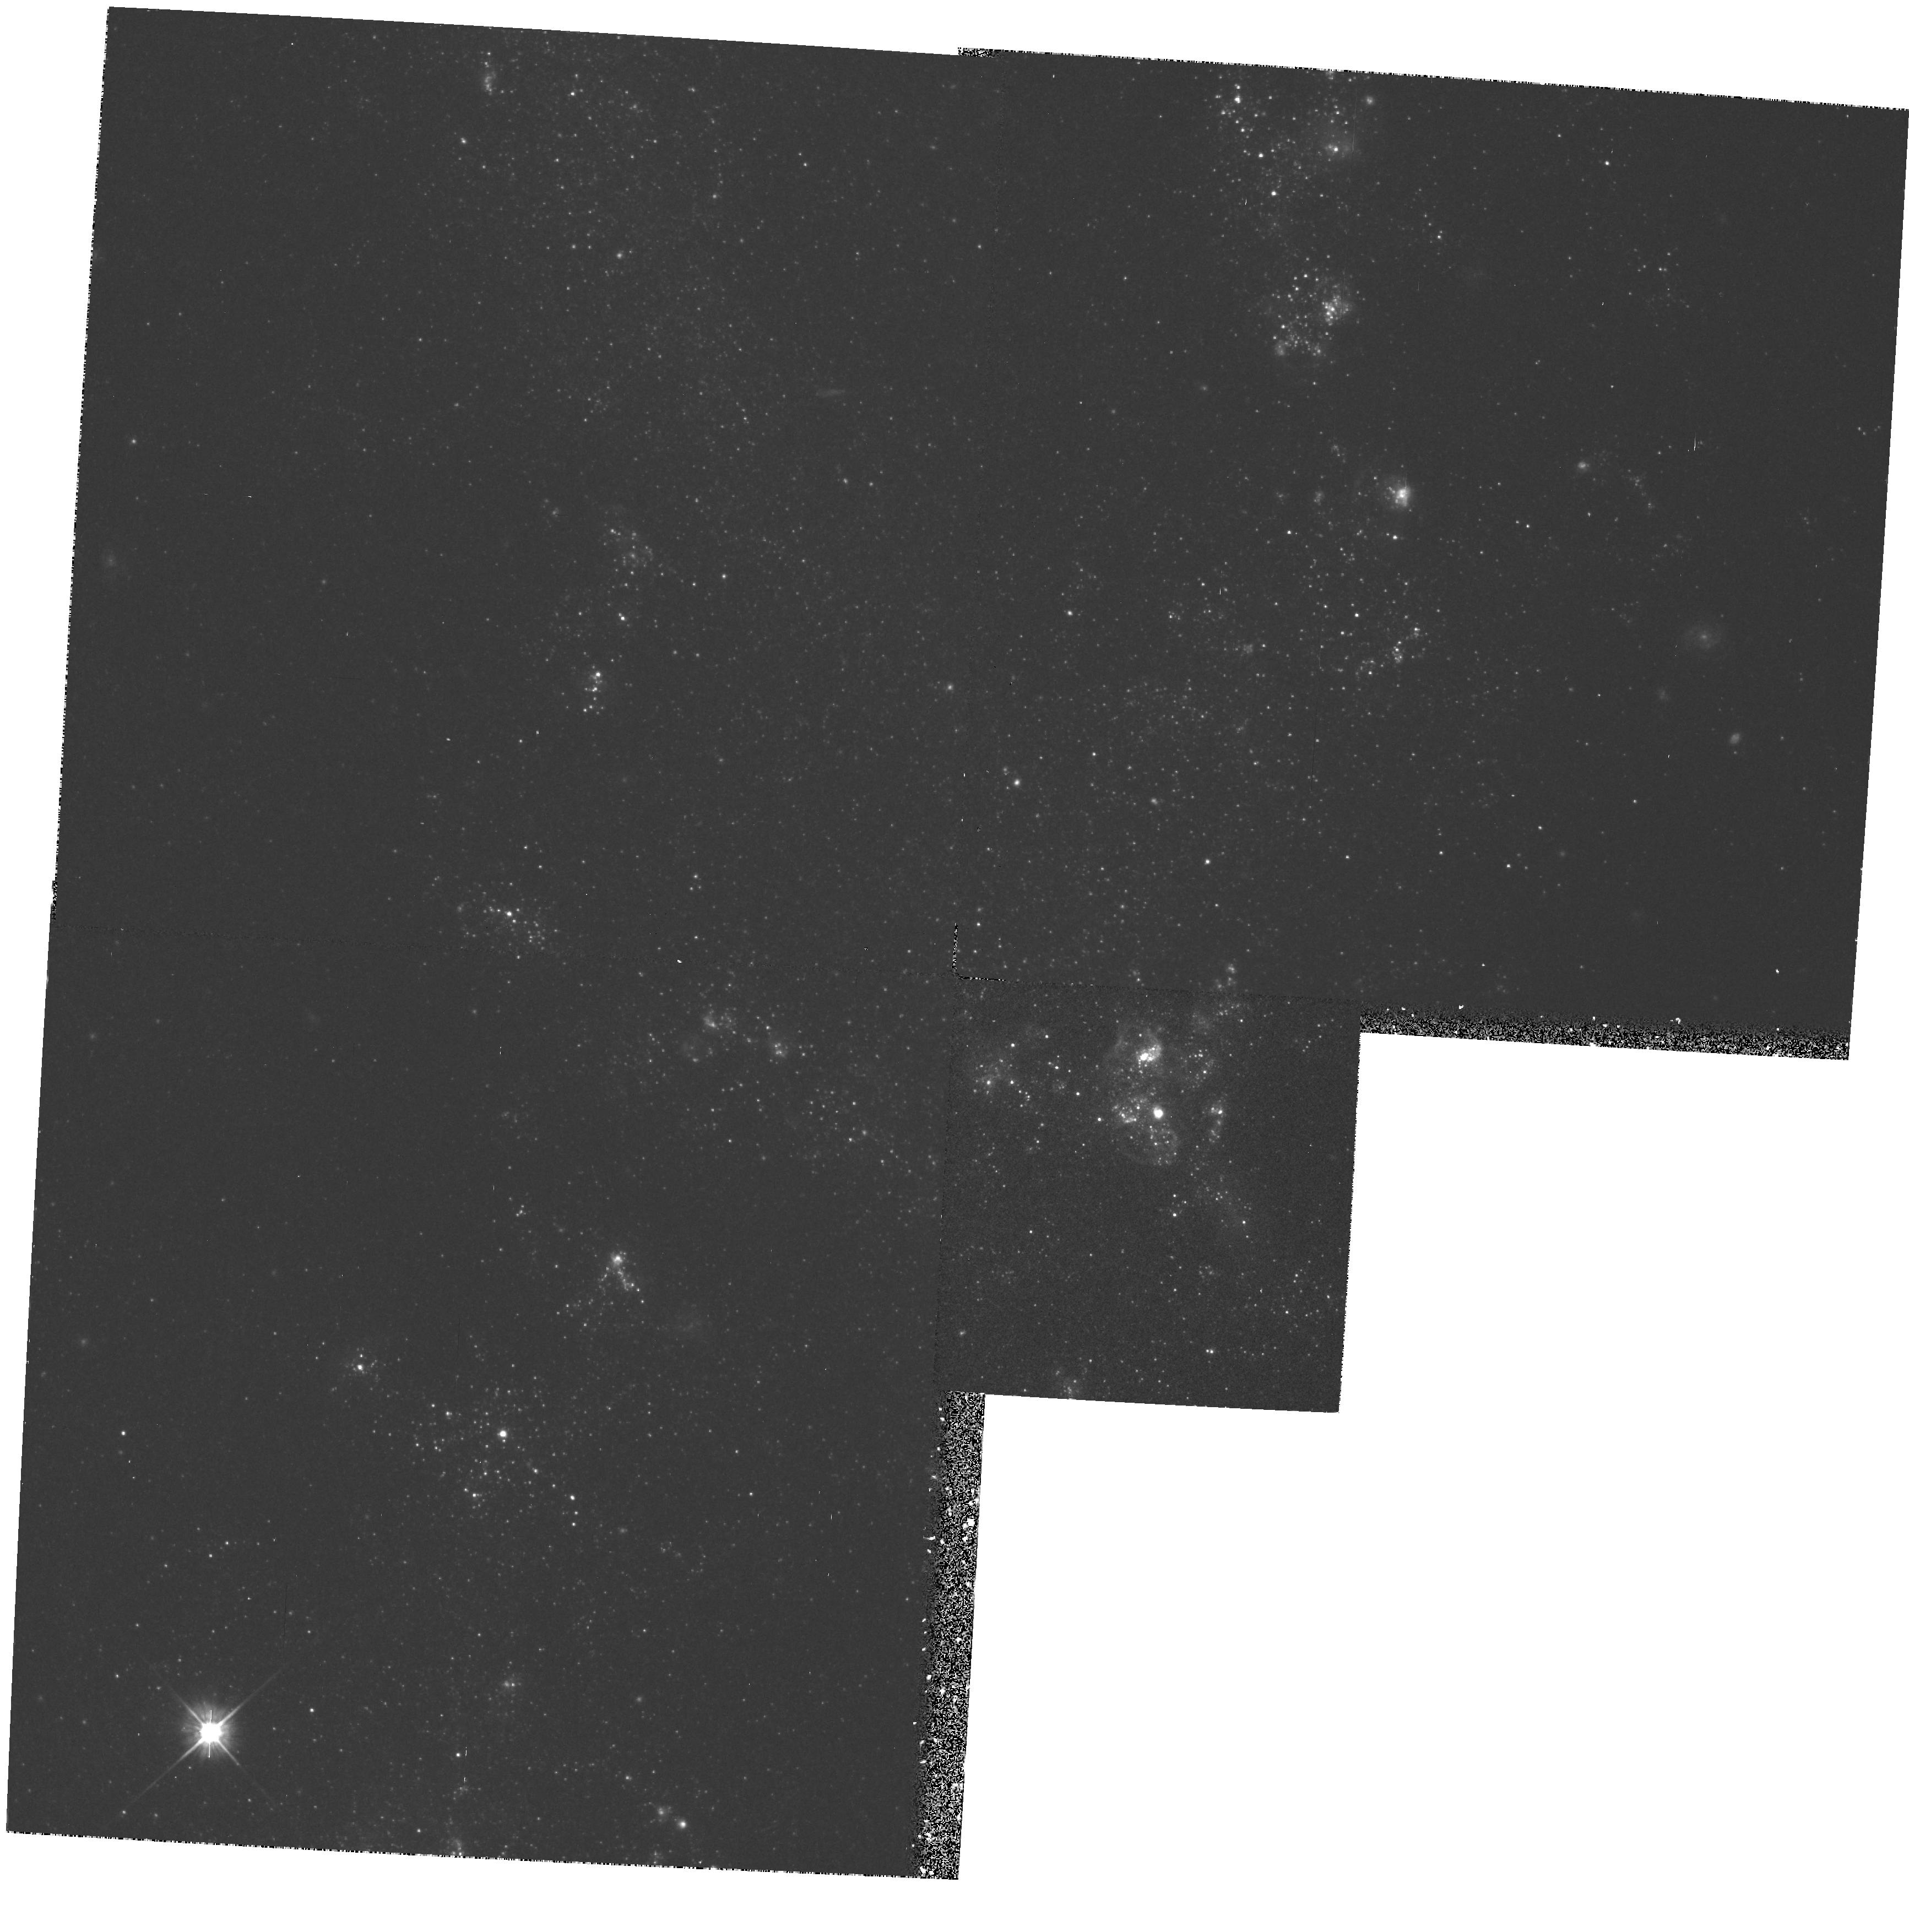
Target: NGC5457-FLD2. Instrument: WFPC2/PC. Filter: F555W. Exposure: 17 min. Observation ID: hst_5766_04_wfpc2_pc_f555w_u2ms04

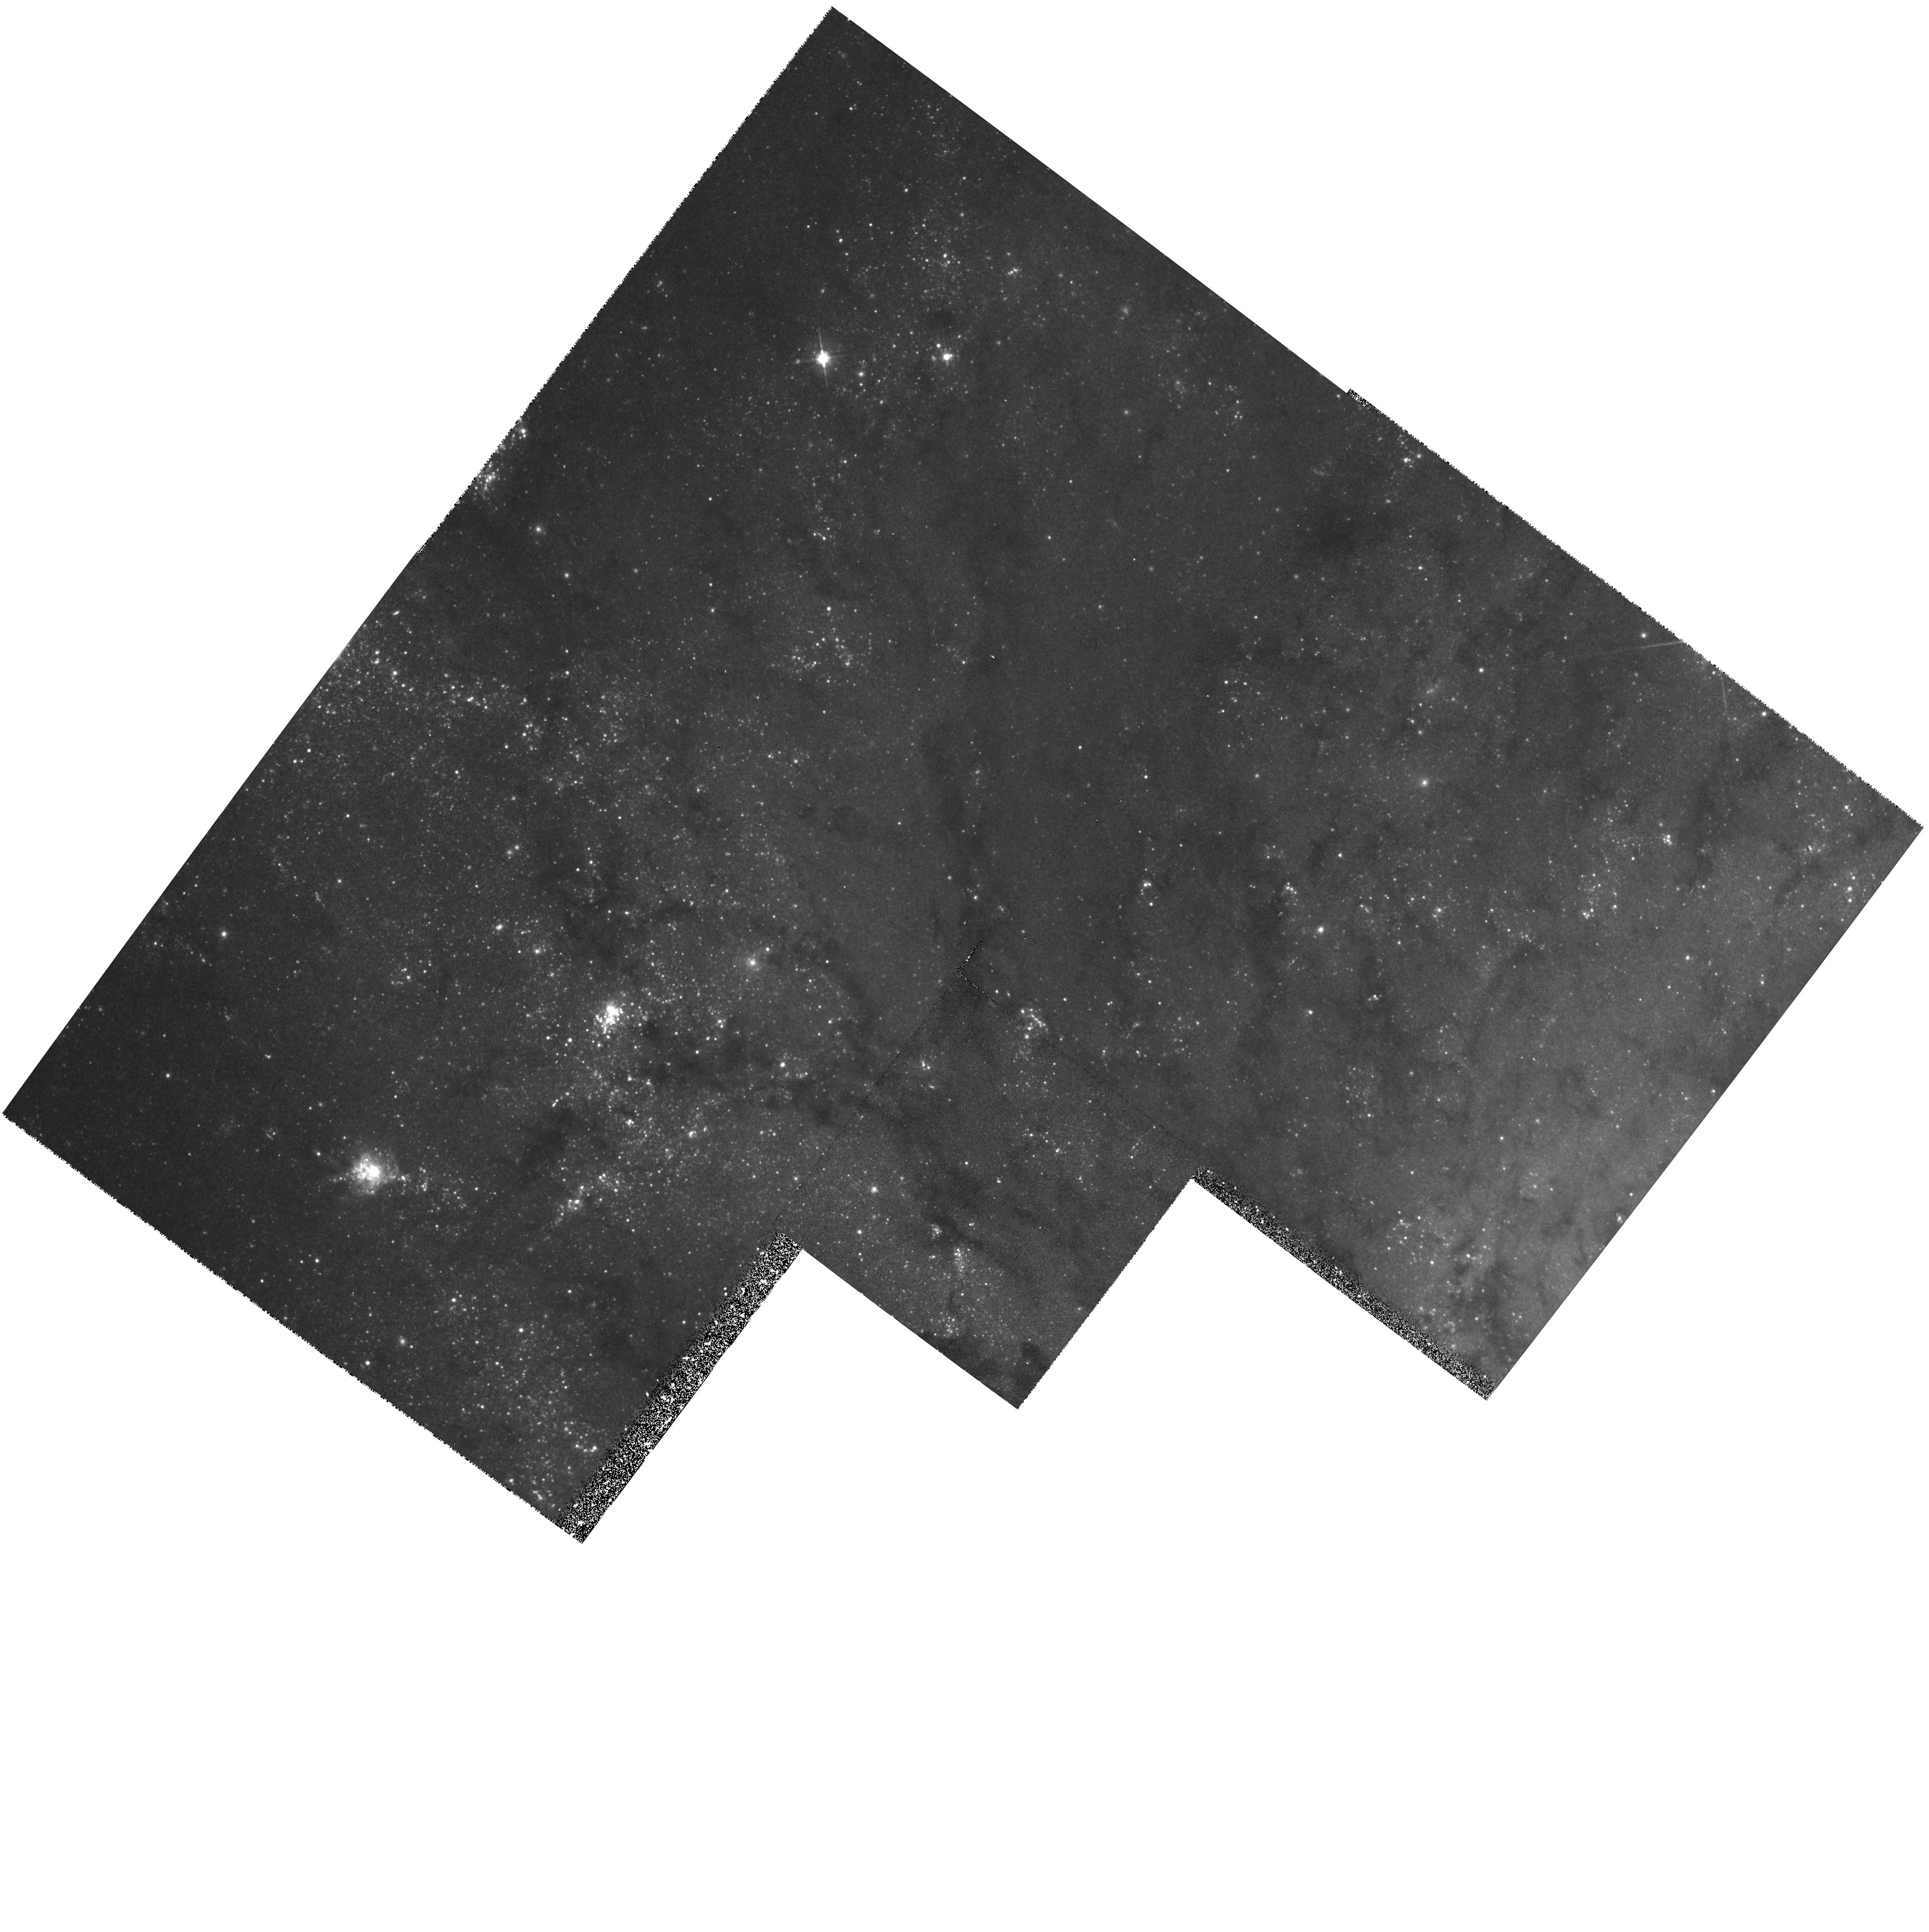
Target: NGC5457-FLD1. Instrument: WFPC2/PC. Filter: F555W. Exposure: 17 min. Observation ID: hst_5766_03_wfpc2_pc_f555w_u2ms03

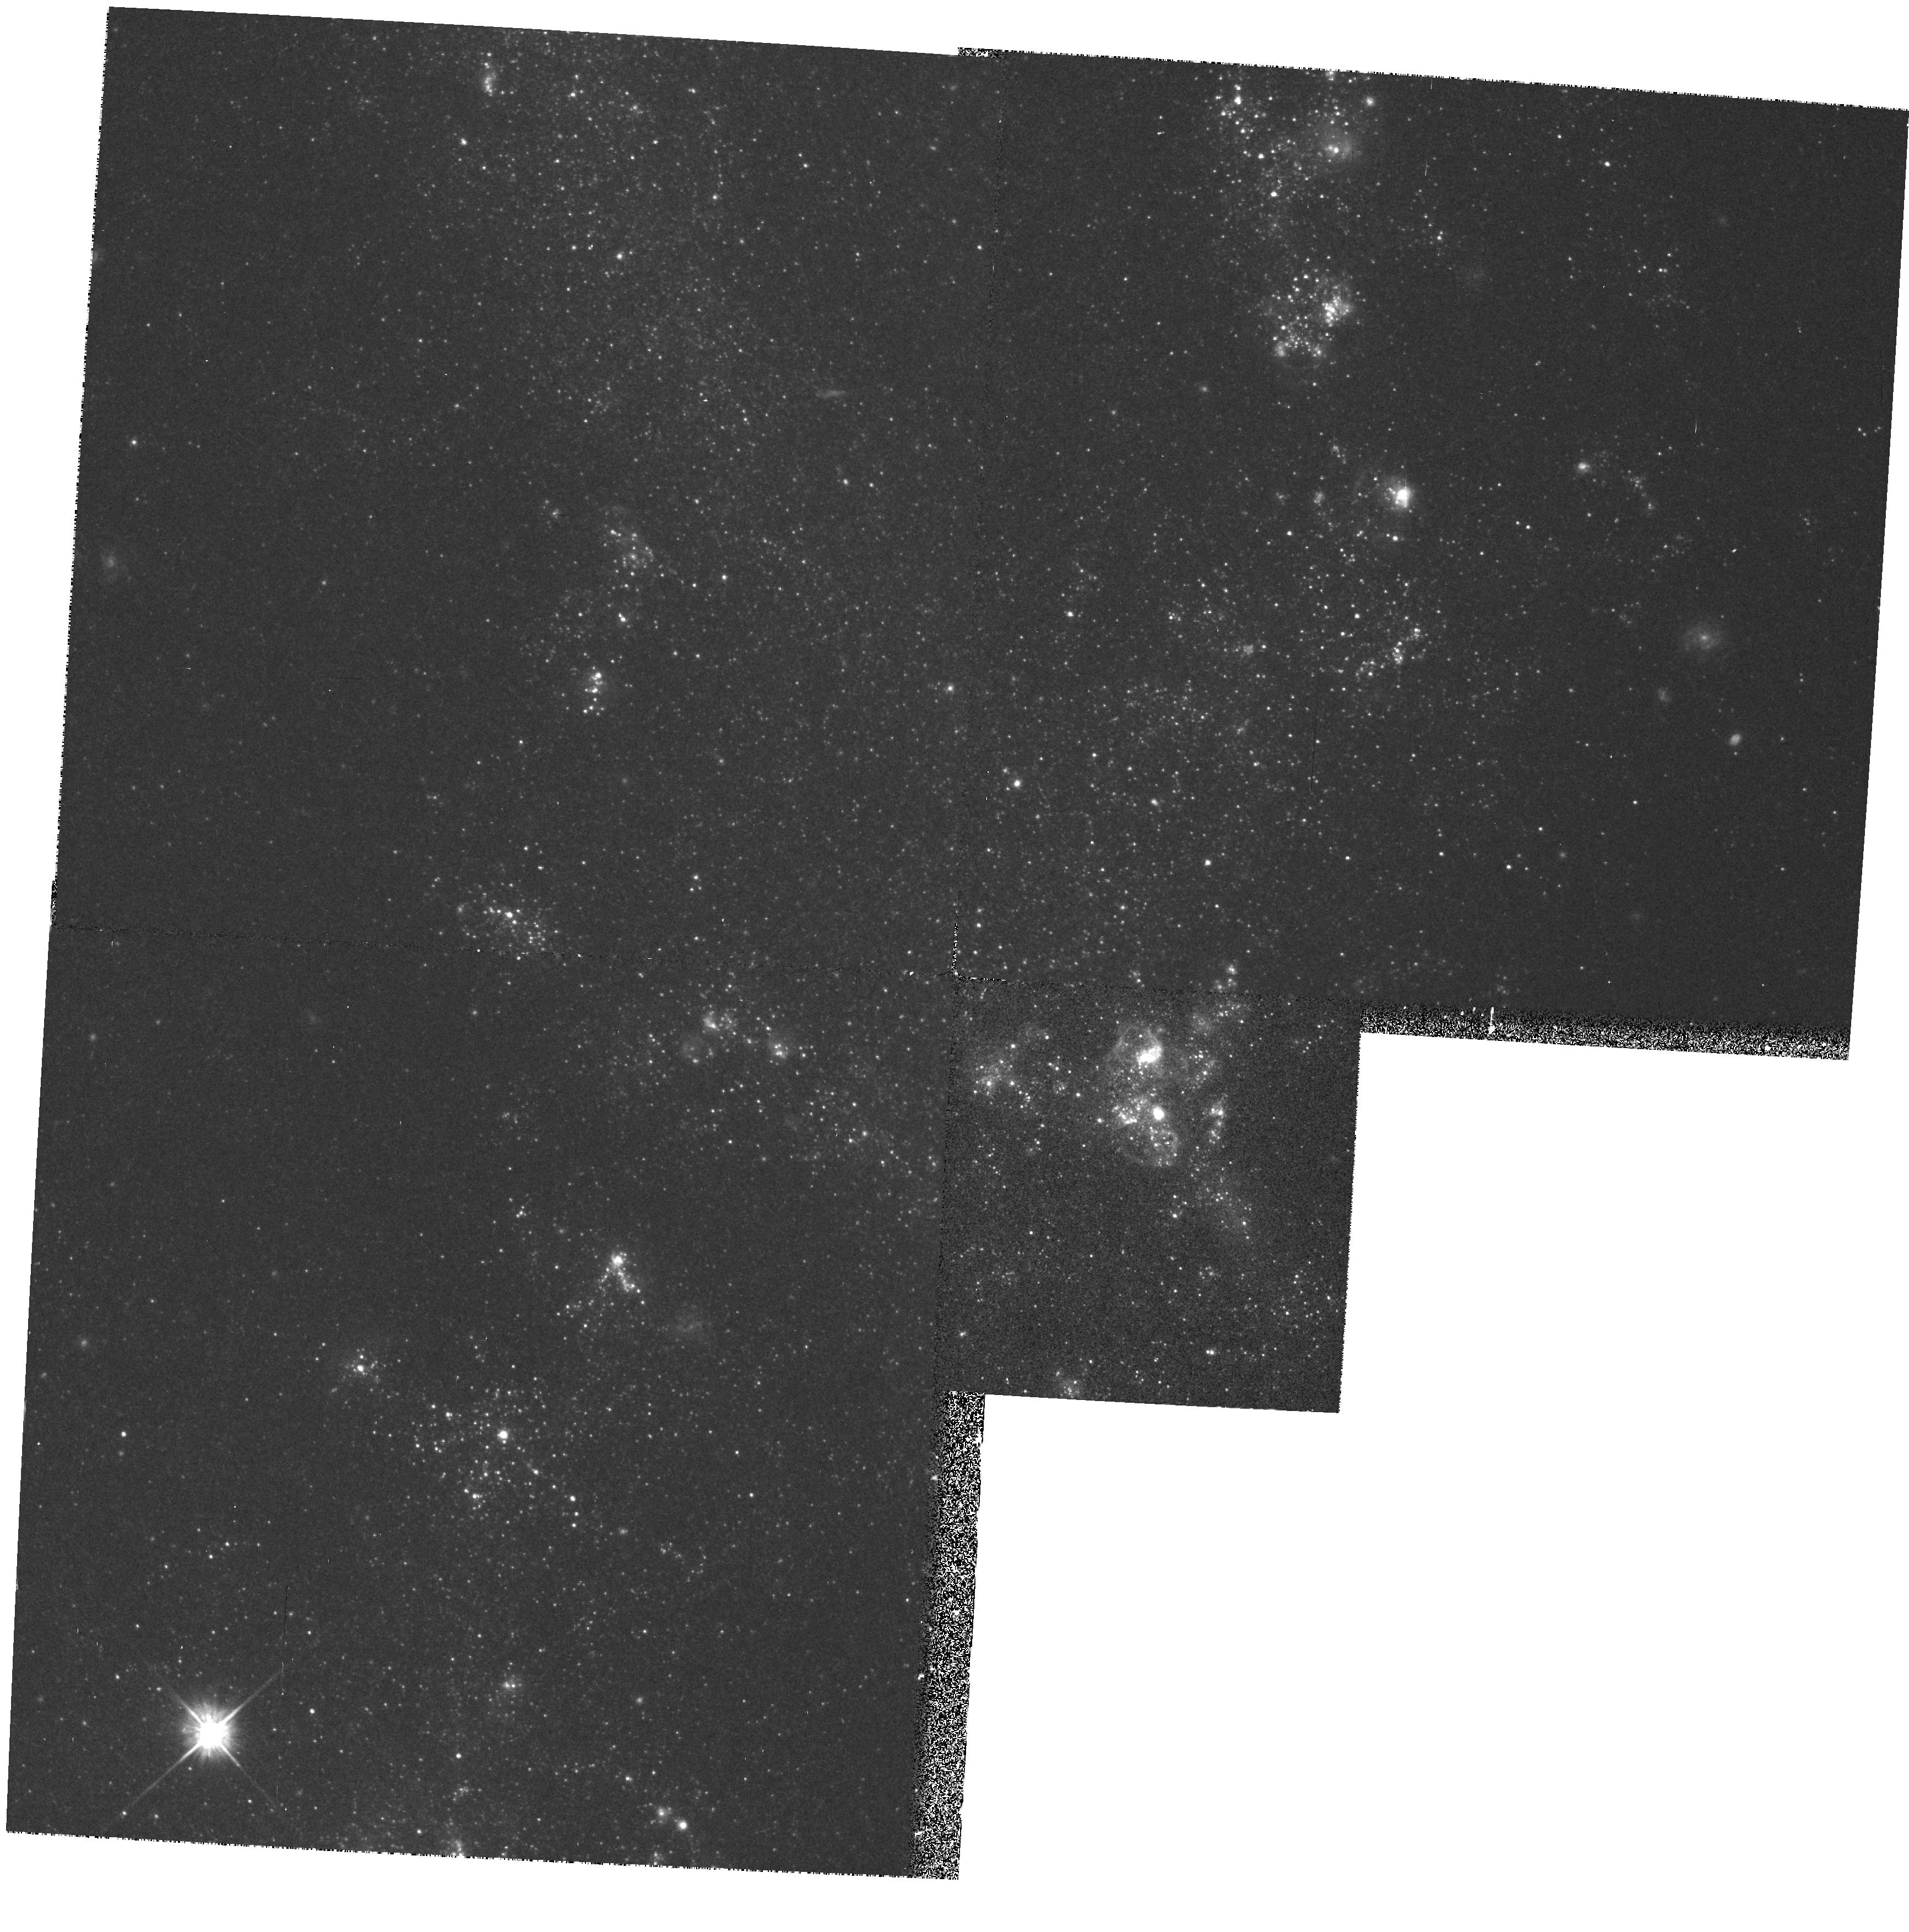
Target: NGC5457-FLD2. Instrument: WFPC2/PC. Filter: F555W. Exposure: 17 min. Observation ID: hst_5766_02_wfpc2_pc_f555w_u2ms02

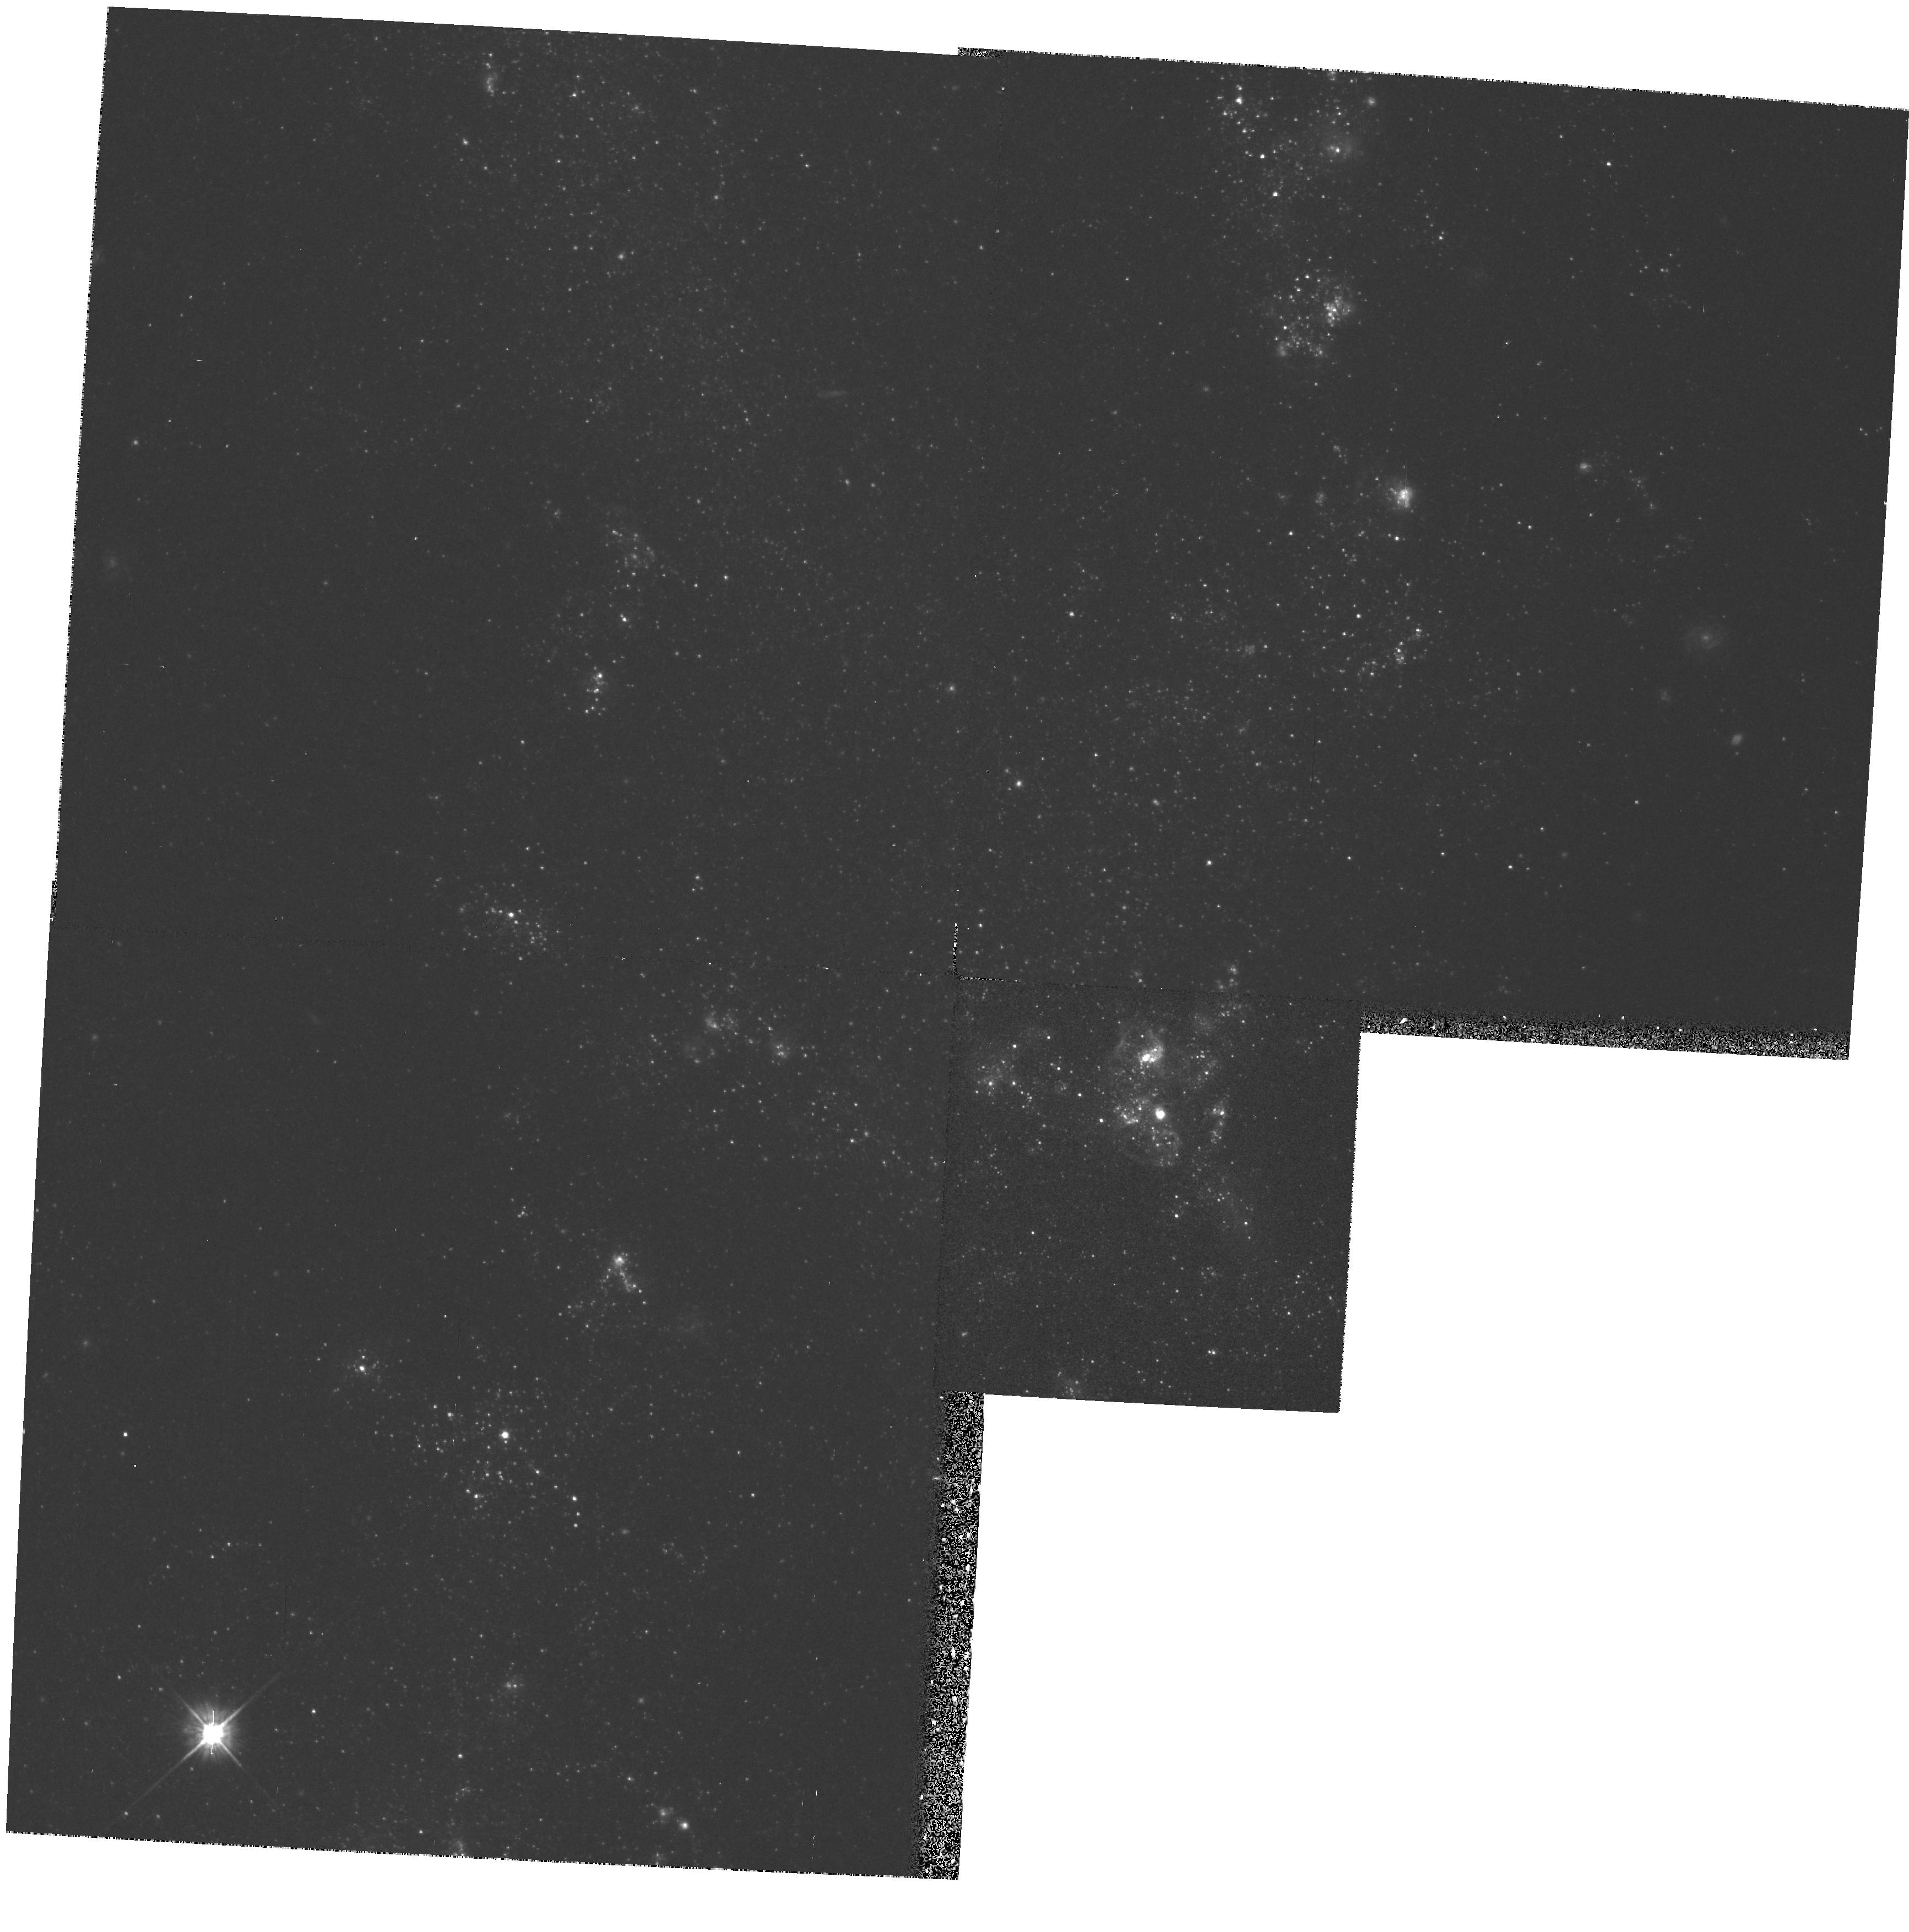
Target: NGC5457-FLD2. Instrument: WFPC2/PC. Filter: F555W. Exposure: 17 min. Observation ID: hst_5766_01_wfpc2_pc_f555w_u2ms01

DETERMINATION OF THE EXTRAGALACTIC DISTANCE SCALE - M101 CARRYOVER CYCLE 4 HIGH (PI: Mould, Jeremy R.)

Many fundamental problems in cosmology and astrophysics remain unsettled because the value of the expansion rate is uncertain to a factor of two. The refurbished HST will provide the opportunity to break this impasse. We propose a program which in combination with other GTO and GO work should lead to a measurement of H_0 to 10 % accuracy. Our main goal is the observation of Cepheids in 21 fields in 19 nearby galaxies, for the purpose of calibrating the best secondary distance indicators, including the infrared Tully-Fisher relation the Planetary Nebula Luminosity Function, the Surface Brightness Fluctuation method, the type Ia supernovae standard candle and the type II supernova Expanding Photosphere Method. Measurement of Cepheids in the Virgo and Fornax clusters will also be attempted. A necessary associated goal of our proposal is strengthening the calibration of the Cepheid PL relation itself, largely via resolved study of star clusters in the LMC and M33. Highlights of the proposal include a review of recent progress towards H_0 (2.2) and a critique and reaffirmation of the distance ladder approach (2.3). A project overview (2.4) and error budget are given (2.7). The details follow in subsequent sections. Now is the time to carry out this fundamental Hubble Space Telescope program.